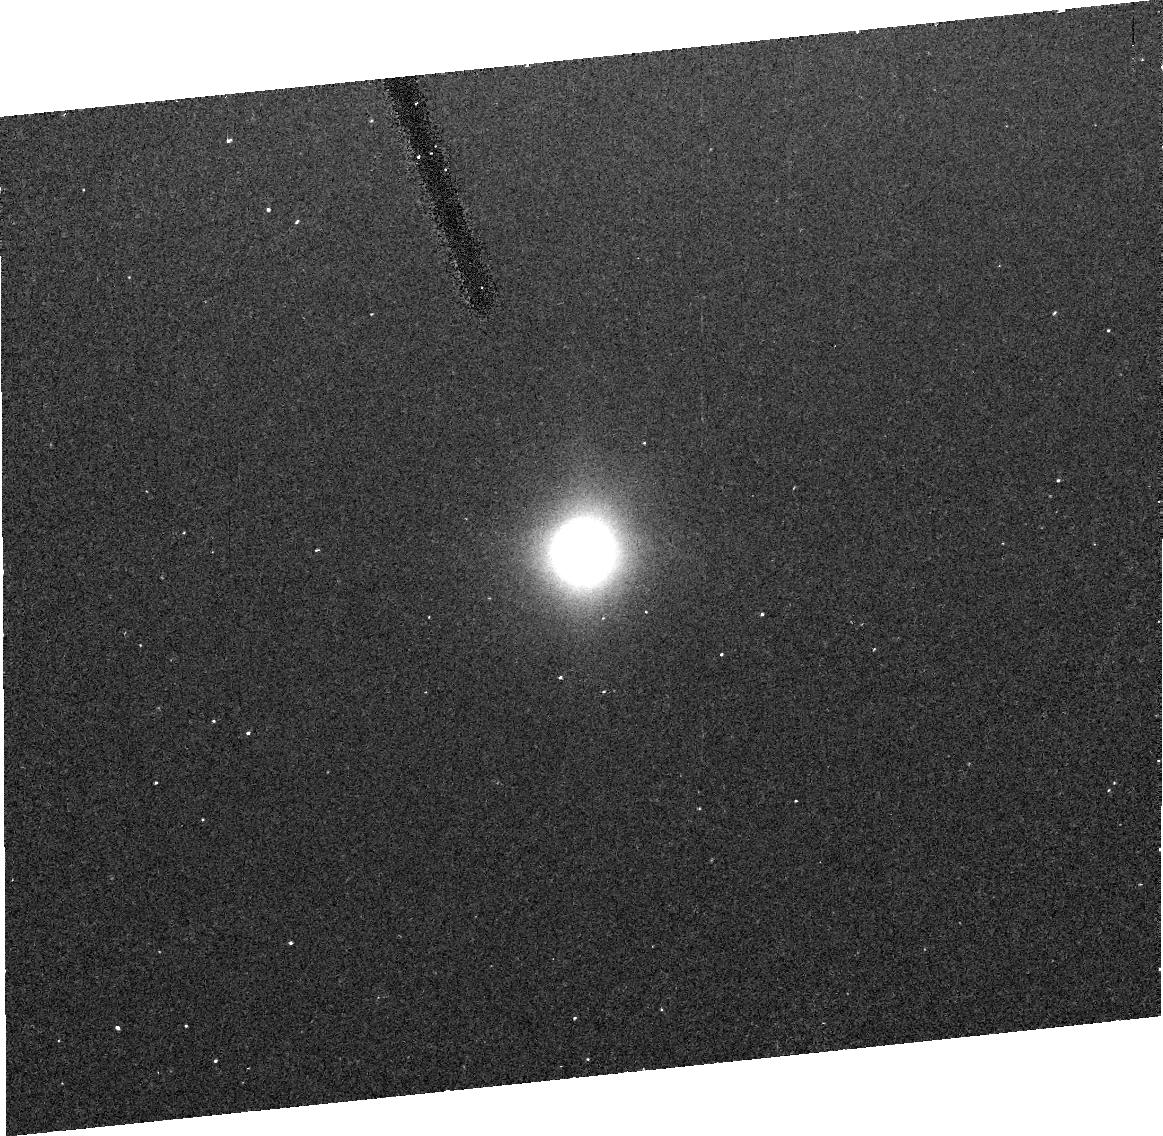
Target: IO160. Instrument: ACS/HRC. Filter: F220W. Exposure: 15 min. Observation ID: j6n502010

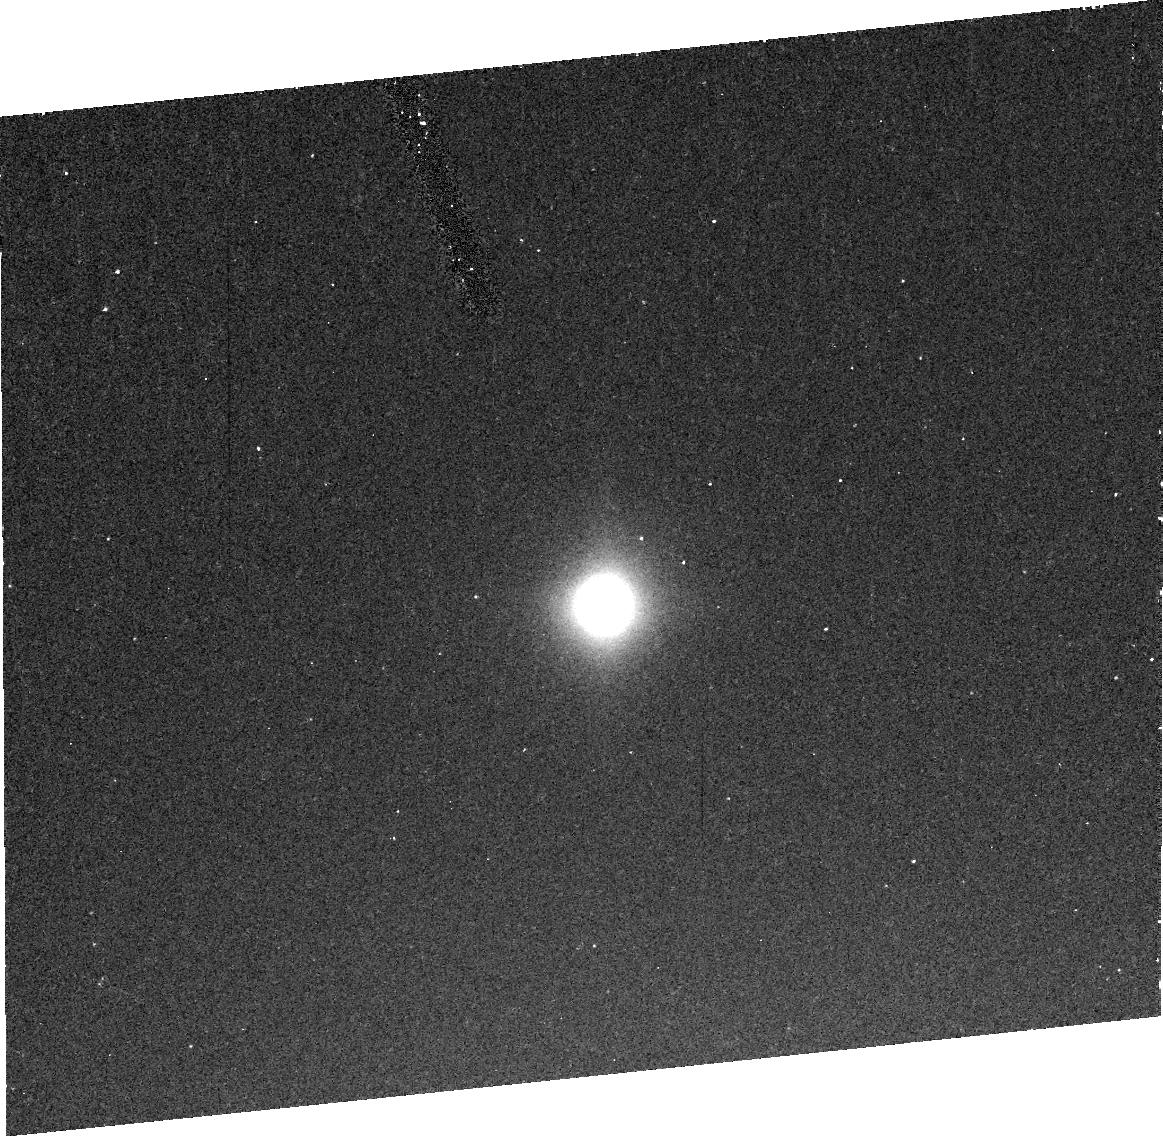
Target: IO160-2. Instrument: ACS/HRC. Filter: F220W. Exposure: 15 min. Observation ID: j6n512010

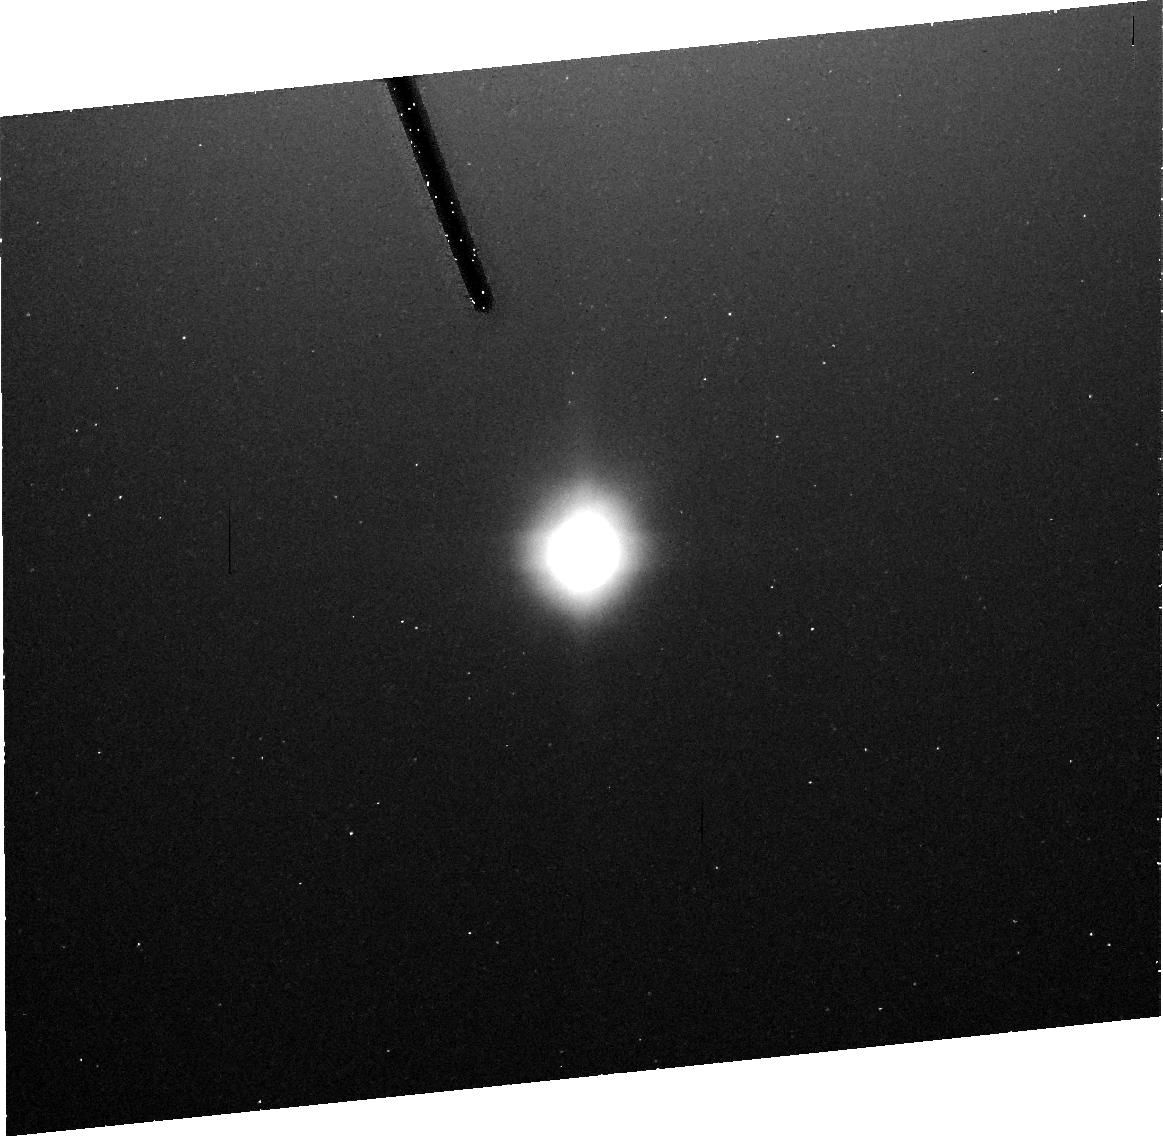
Target: IO160. Instrument: ACS/HRC. Filter: F250W. Exposure: 16 min. Observation ID: j6n502020

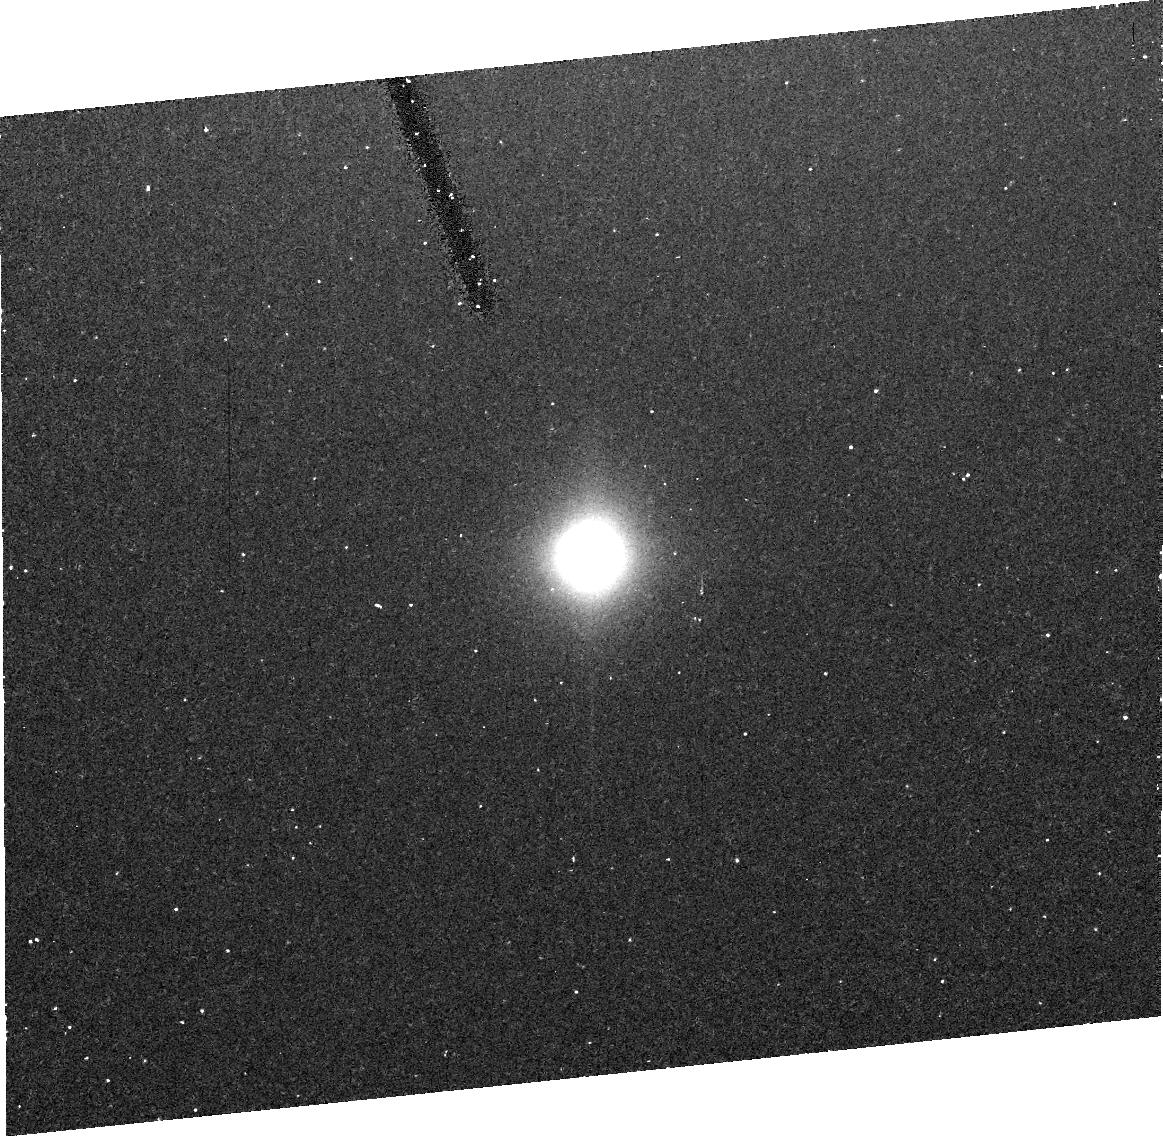
Target: IO160. Instrument: ACS/HRC. Filter: F220W. Exposure: 15 min. Observation ID: j6n501010

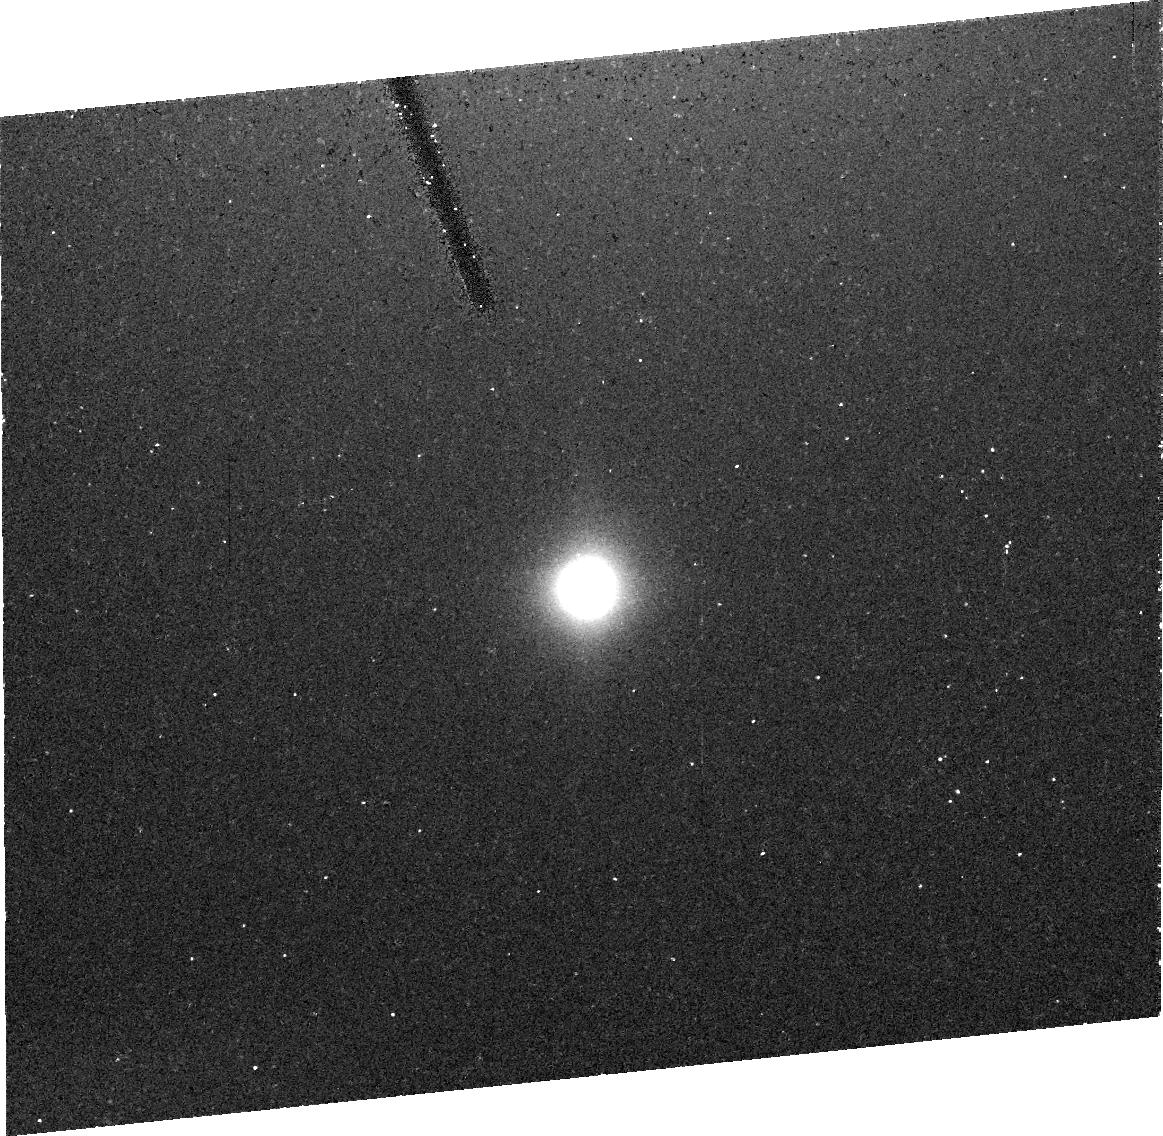
Target: IO160. Instrument: ACS/HRC. Filter: F220W. Exposure: 15 min. Observation ID: j6n504010

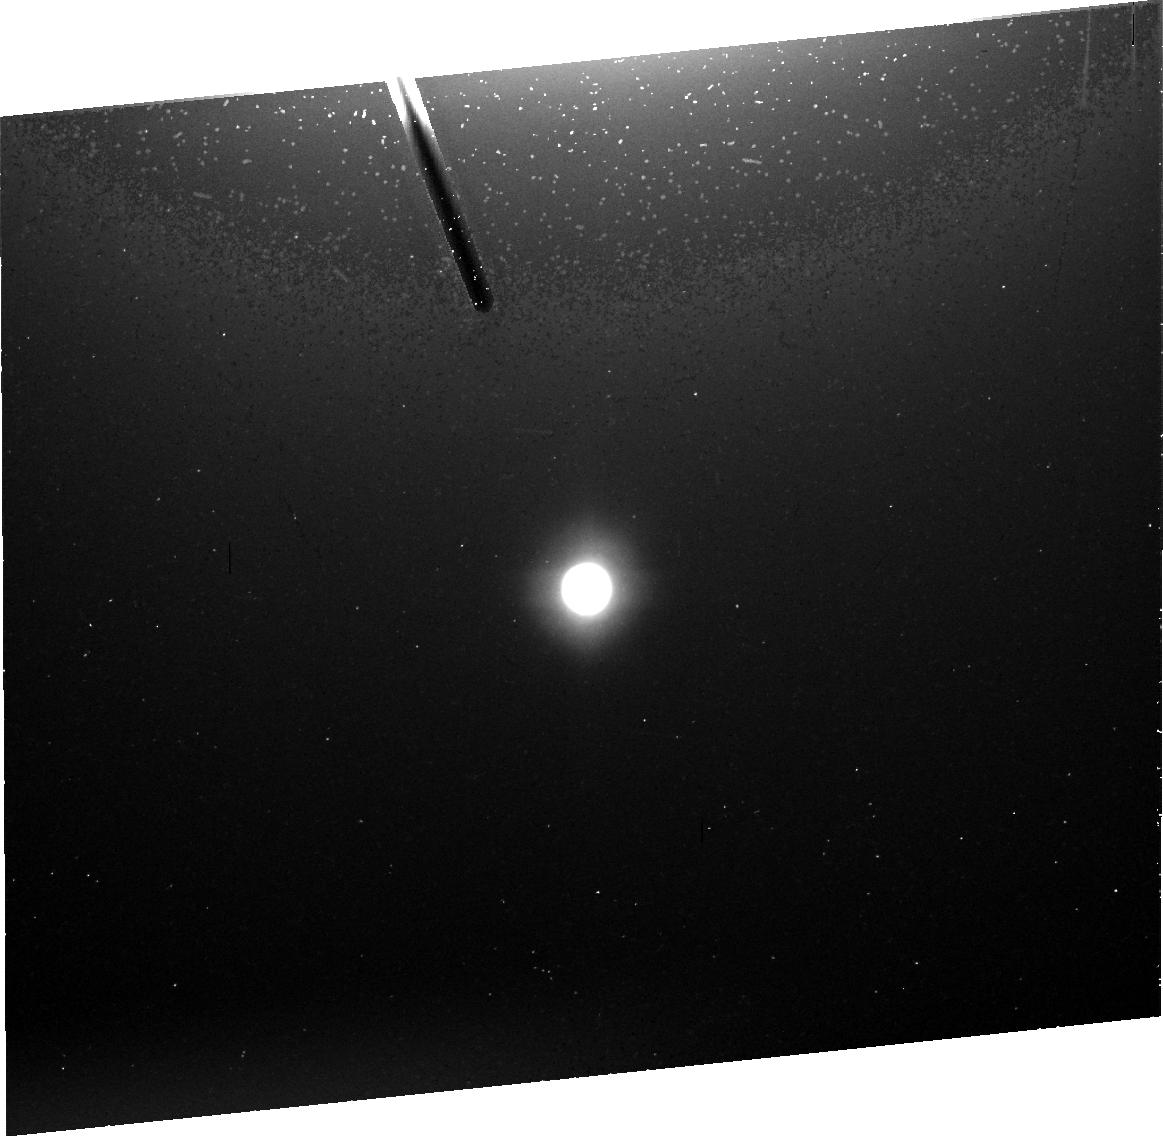
Target: IO160. Instrument: ACS/HRC. Filter: F250W. Exposure: 16 min. Observation ID: j6n504020

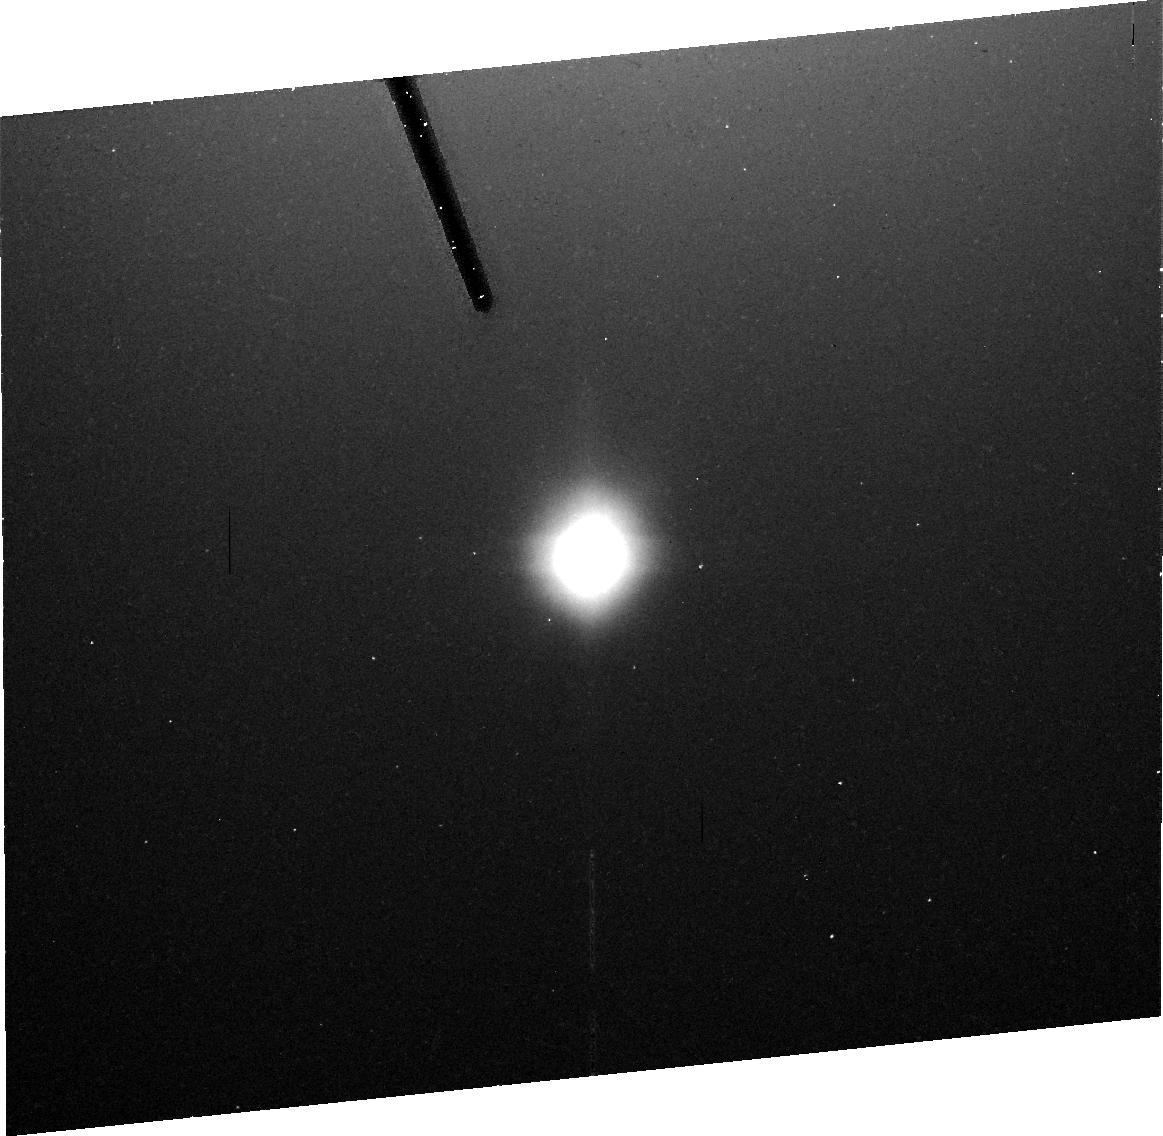
Target: IO160. Instrument: ACS/HRC. Filter: F250W. Exposure: 15 min. Observation ID: j6n501020

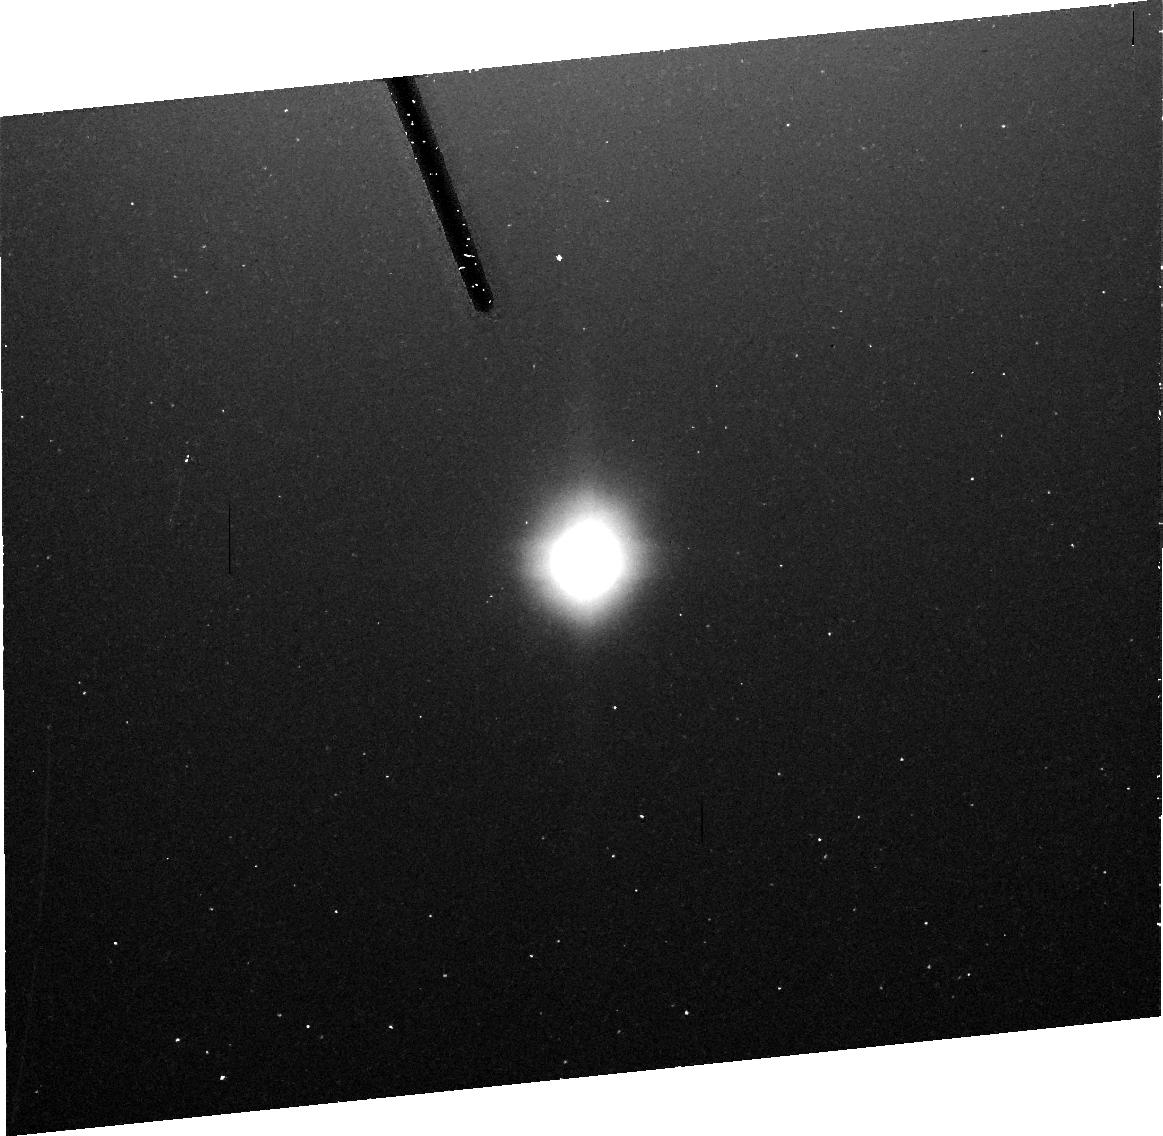
Target: IO160. Instrument: ACS/HRC. Filter: F250W. Exposure: 16 min. Observation ID: j6n503020

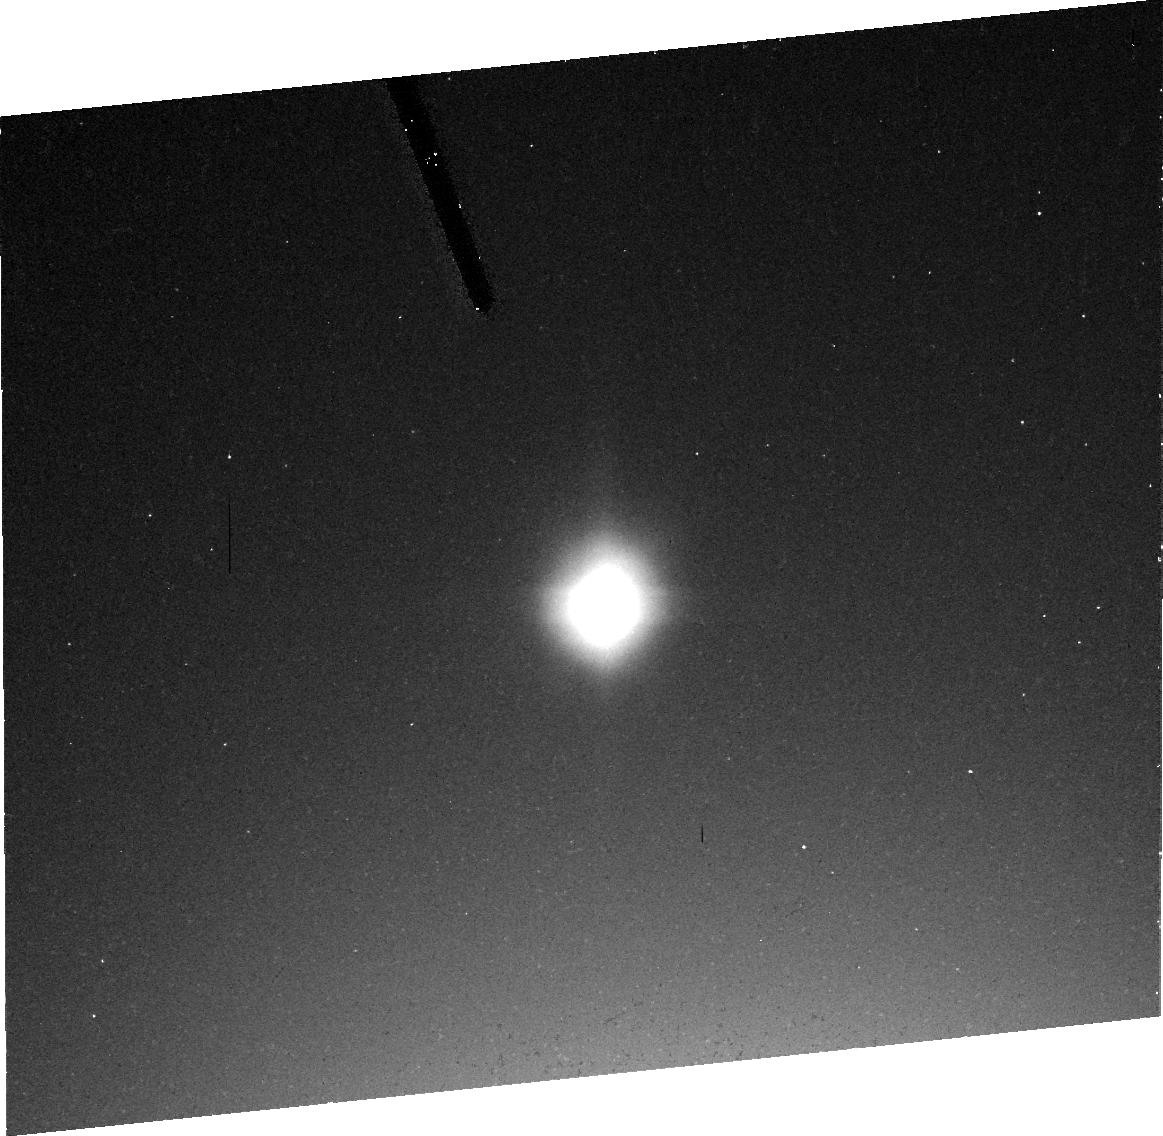
Target: IO160-2. Instrument: ACS/HRC. Filter: F250W. Exposure: 16 min. Observation ID: j6n512020

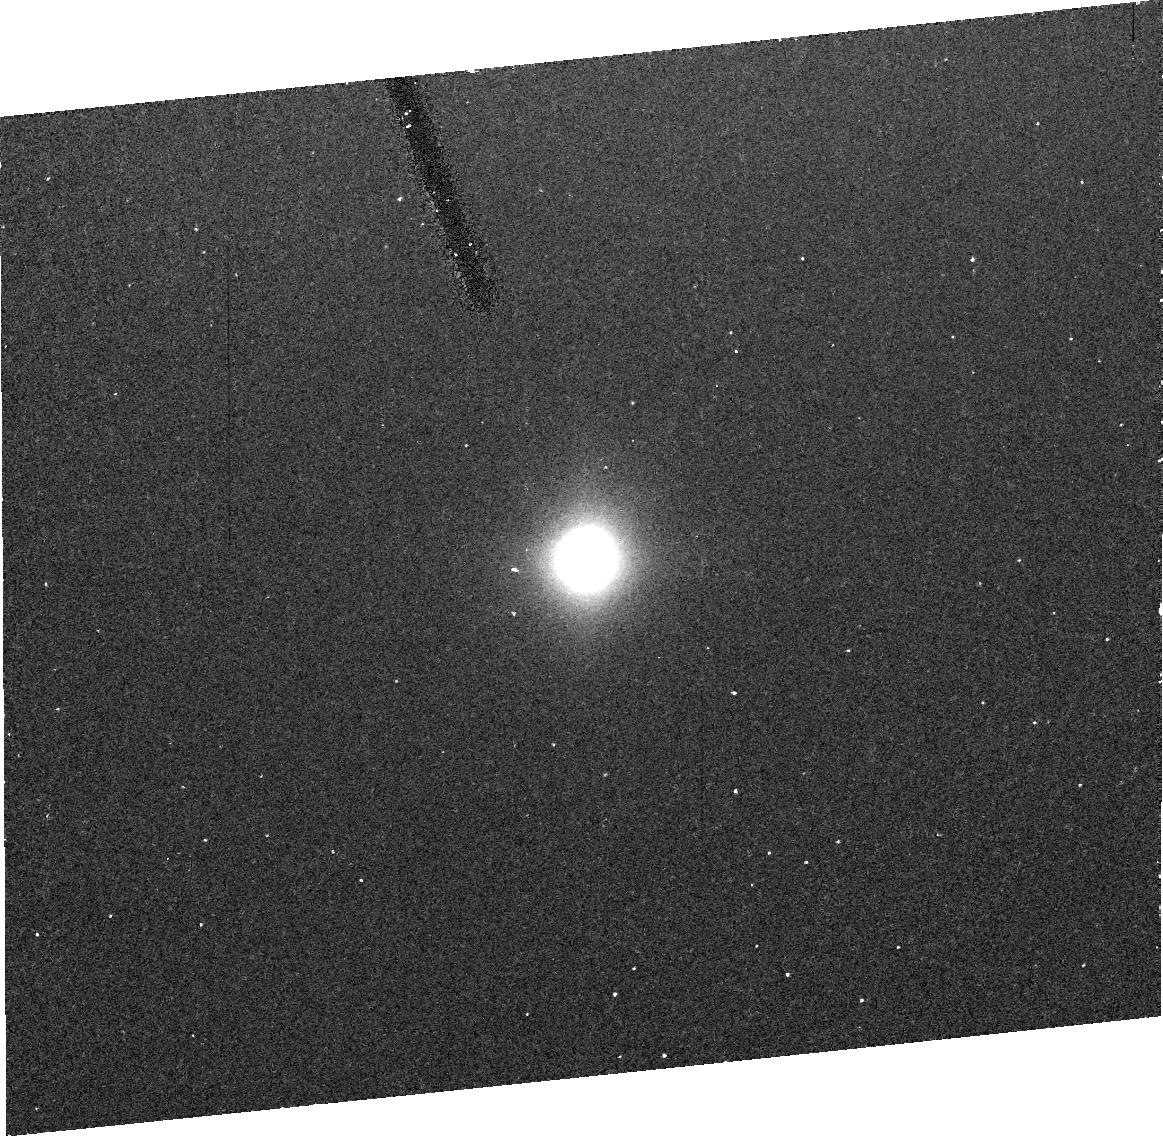
Target: IO160. Instrument: ACS/HRC. Filter: F220W. Exposure: 15 min. Observation ID: j6n503010

The Composition of Ios Pele Plume (PI: Spencer, John R.)

We propose to determine the composition of Io's largest volcanic plume, Pele, with unprecedented accuracy. This will give us new constraints on the temperatures, pressures, and magma composition of this volcano, and thus an improved window into Io's interior. We will use the proven Jupiter transit spectroscopy technique, which resulted in the discovery of S_2 gas in the Pele plume, but will use exposures that are 4 times longer than in the discovery observations. This will allow us to accurately measure plume SO_2 abundances, seen only with low S/N in the discovery observations, and possibly SO, in addition to S_2, and gives the chance to discover other, currently unknown, plume components. We will also use ACS to obtain UV and visible images of the Pele plume in reflected light prior to Jupiter transit, to constrain the dust abundance and particle size in the plume. This will allow refined estimates of plume dust/gas ratios and resurfacing rates. We will repeat the observations four times to build up S/N to even higher levels, and to look for time variability in both dust and gas abundance and chemistry.